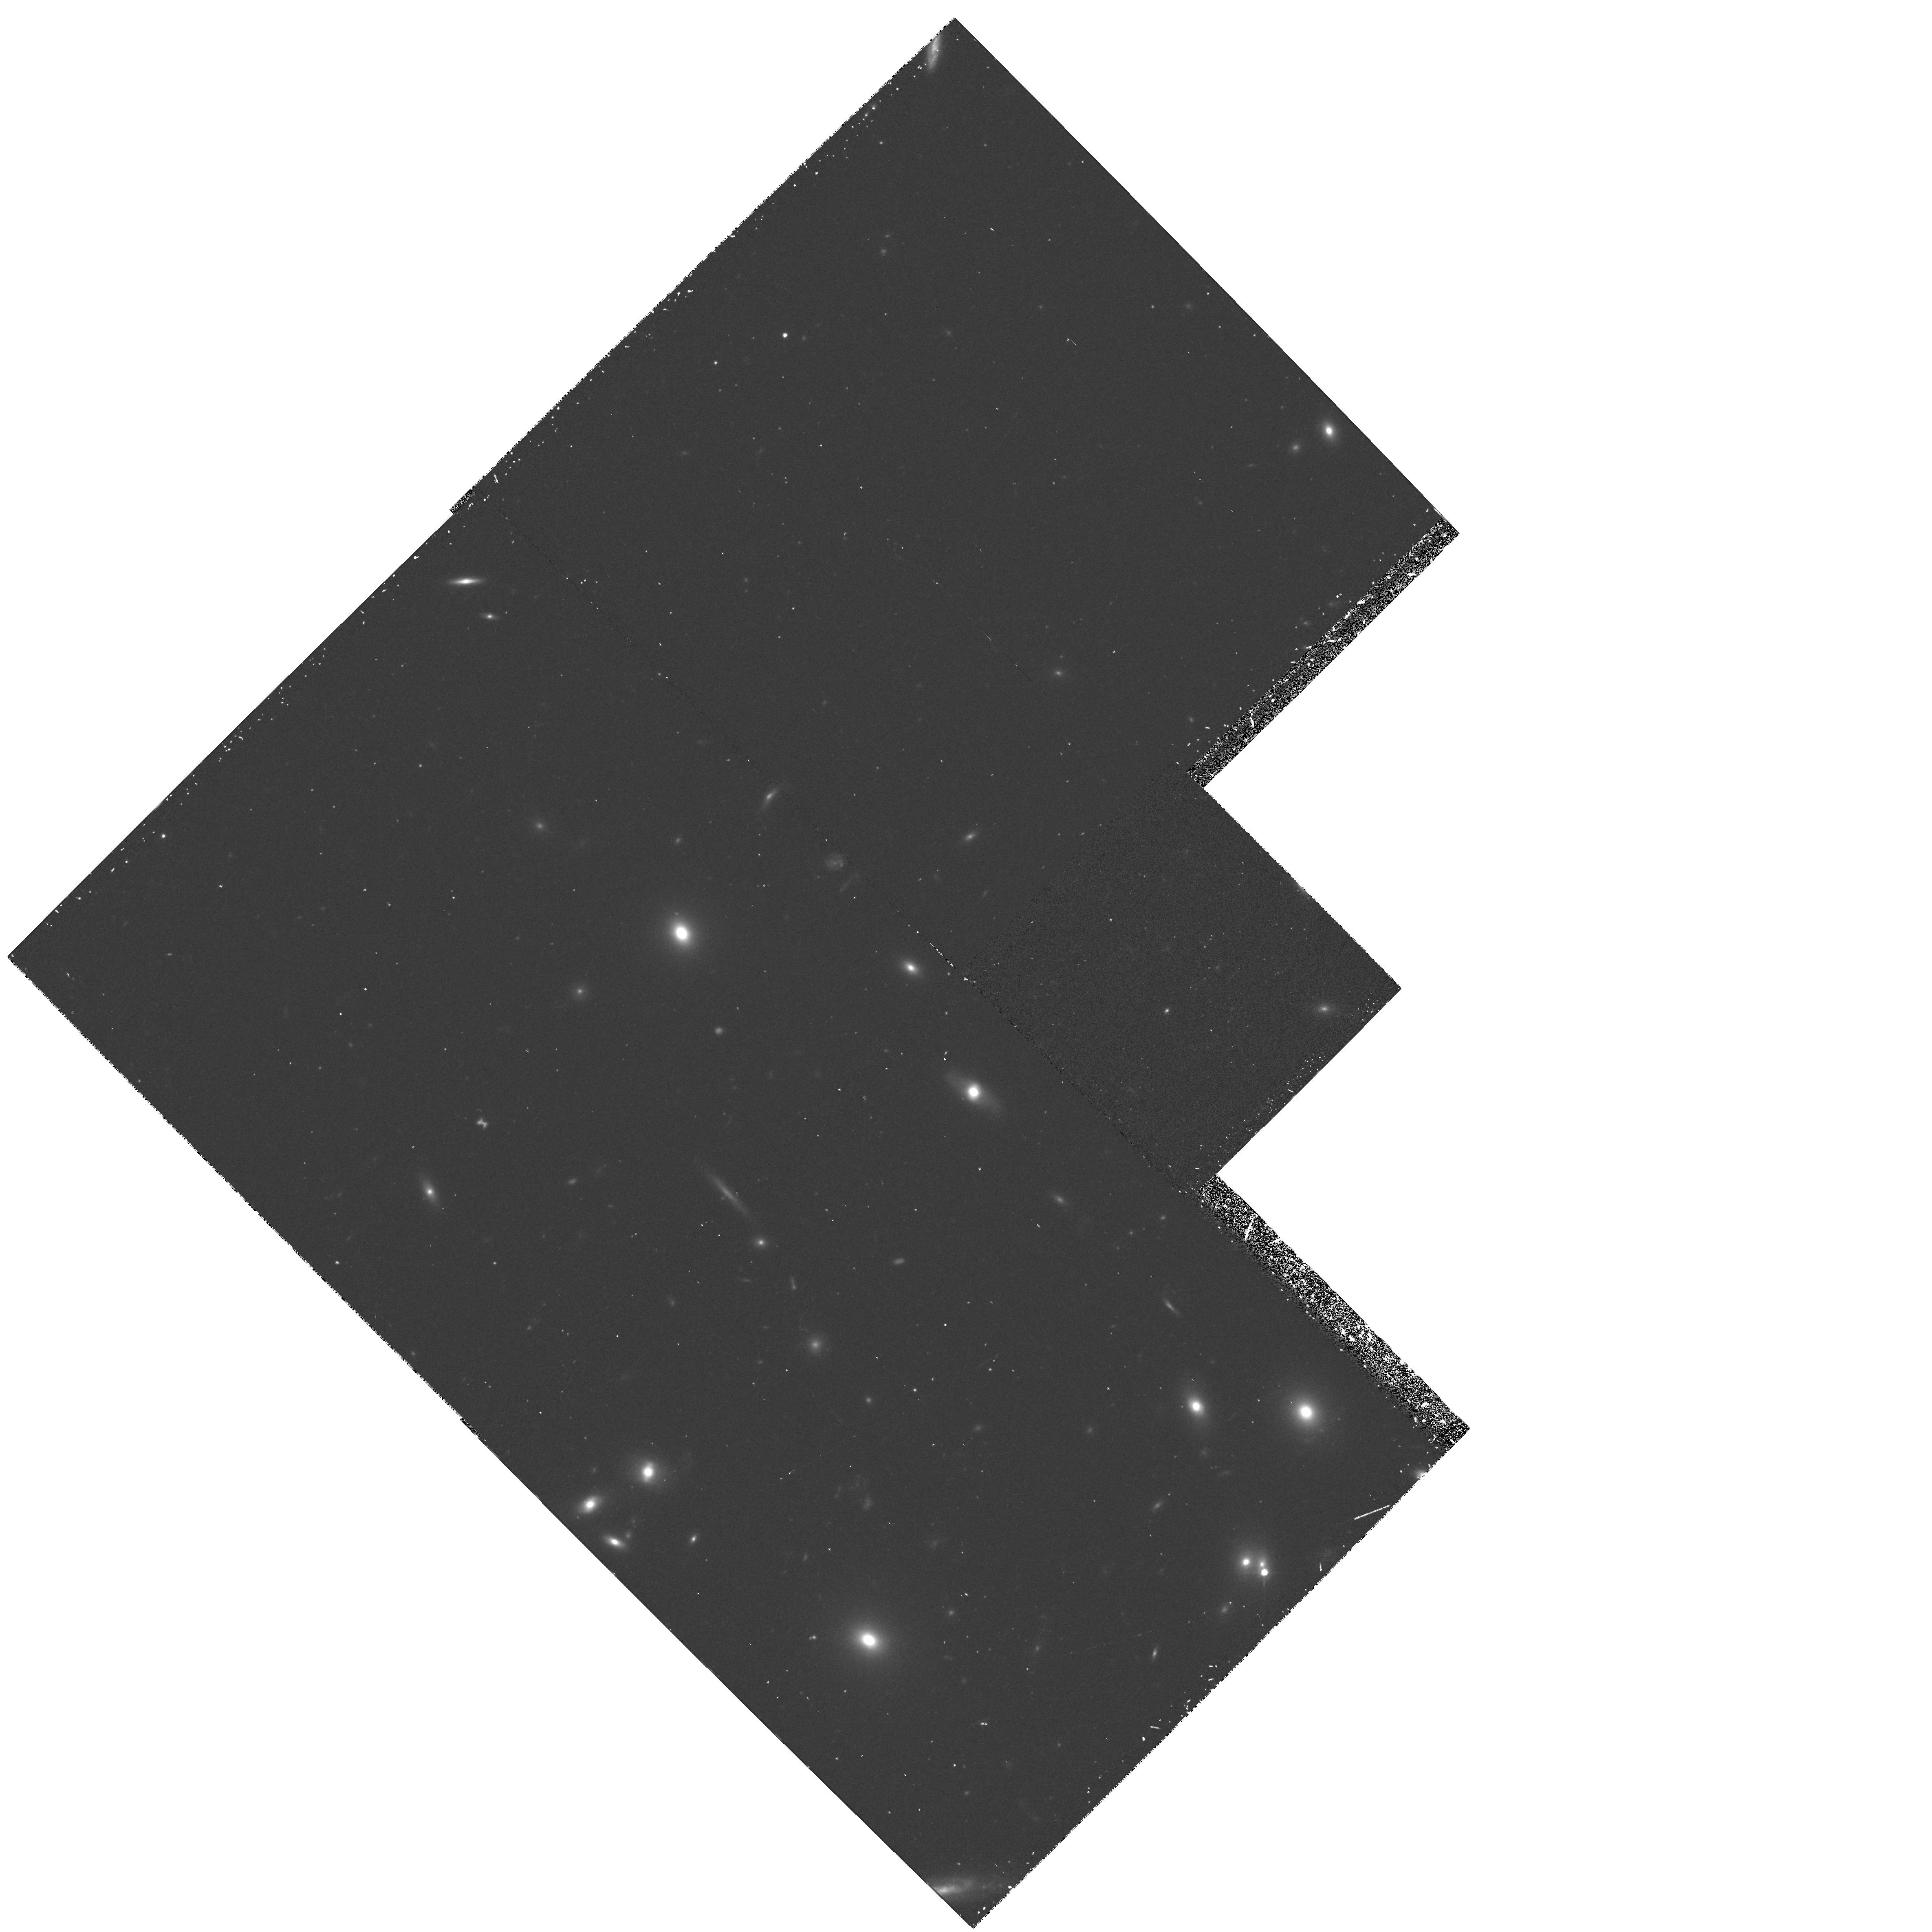
Target: A1689-3. Instrument: WFPC2/PC. Filter: F814W. Exposure: 38 min. Observation ID: hst_5993_03_wfpc2_pc_f814w_u2w903

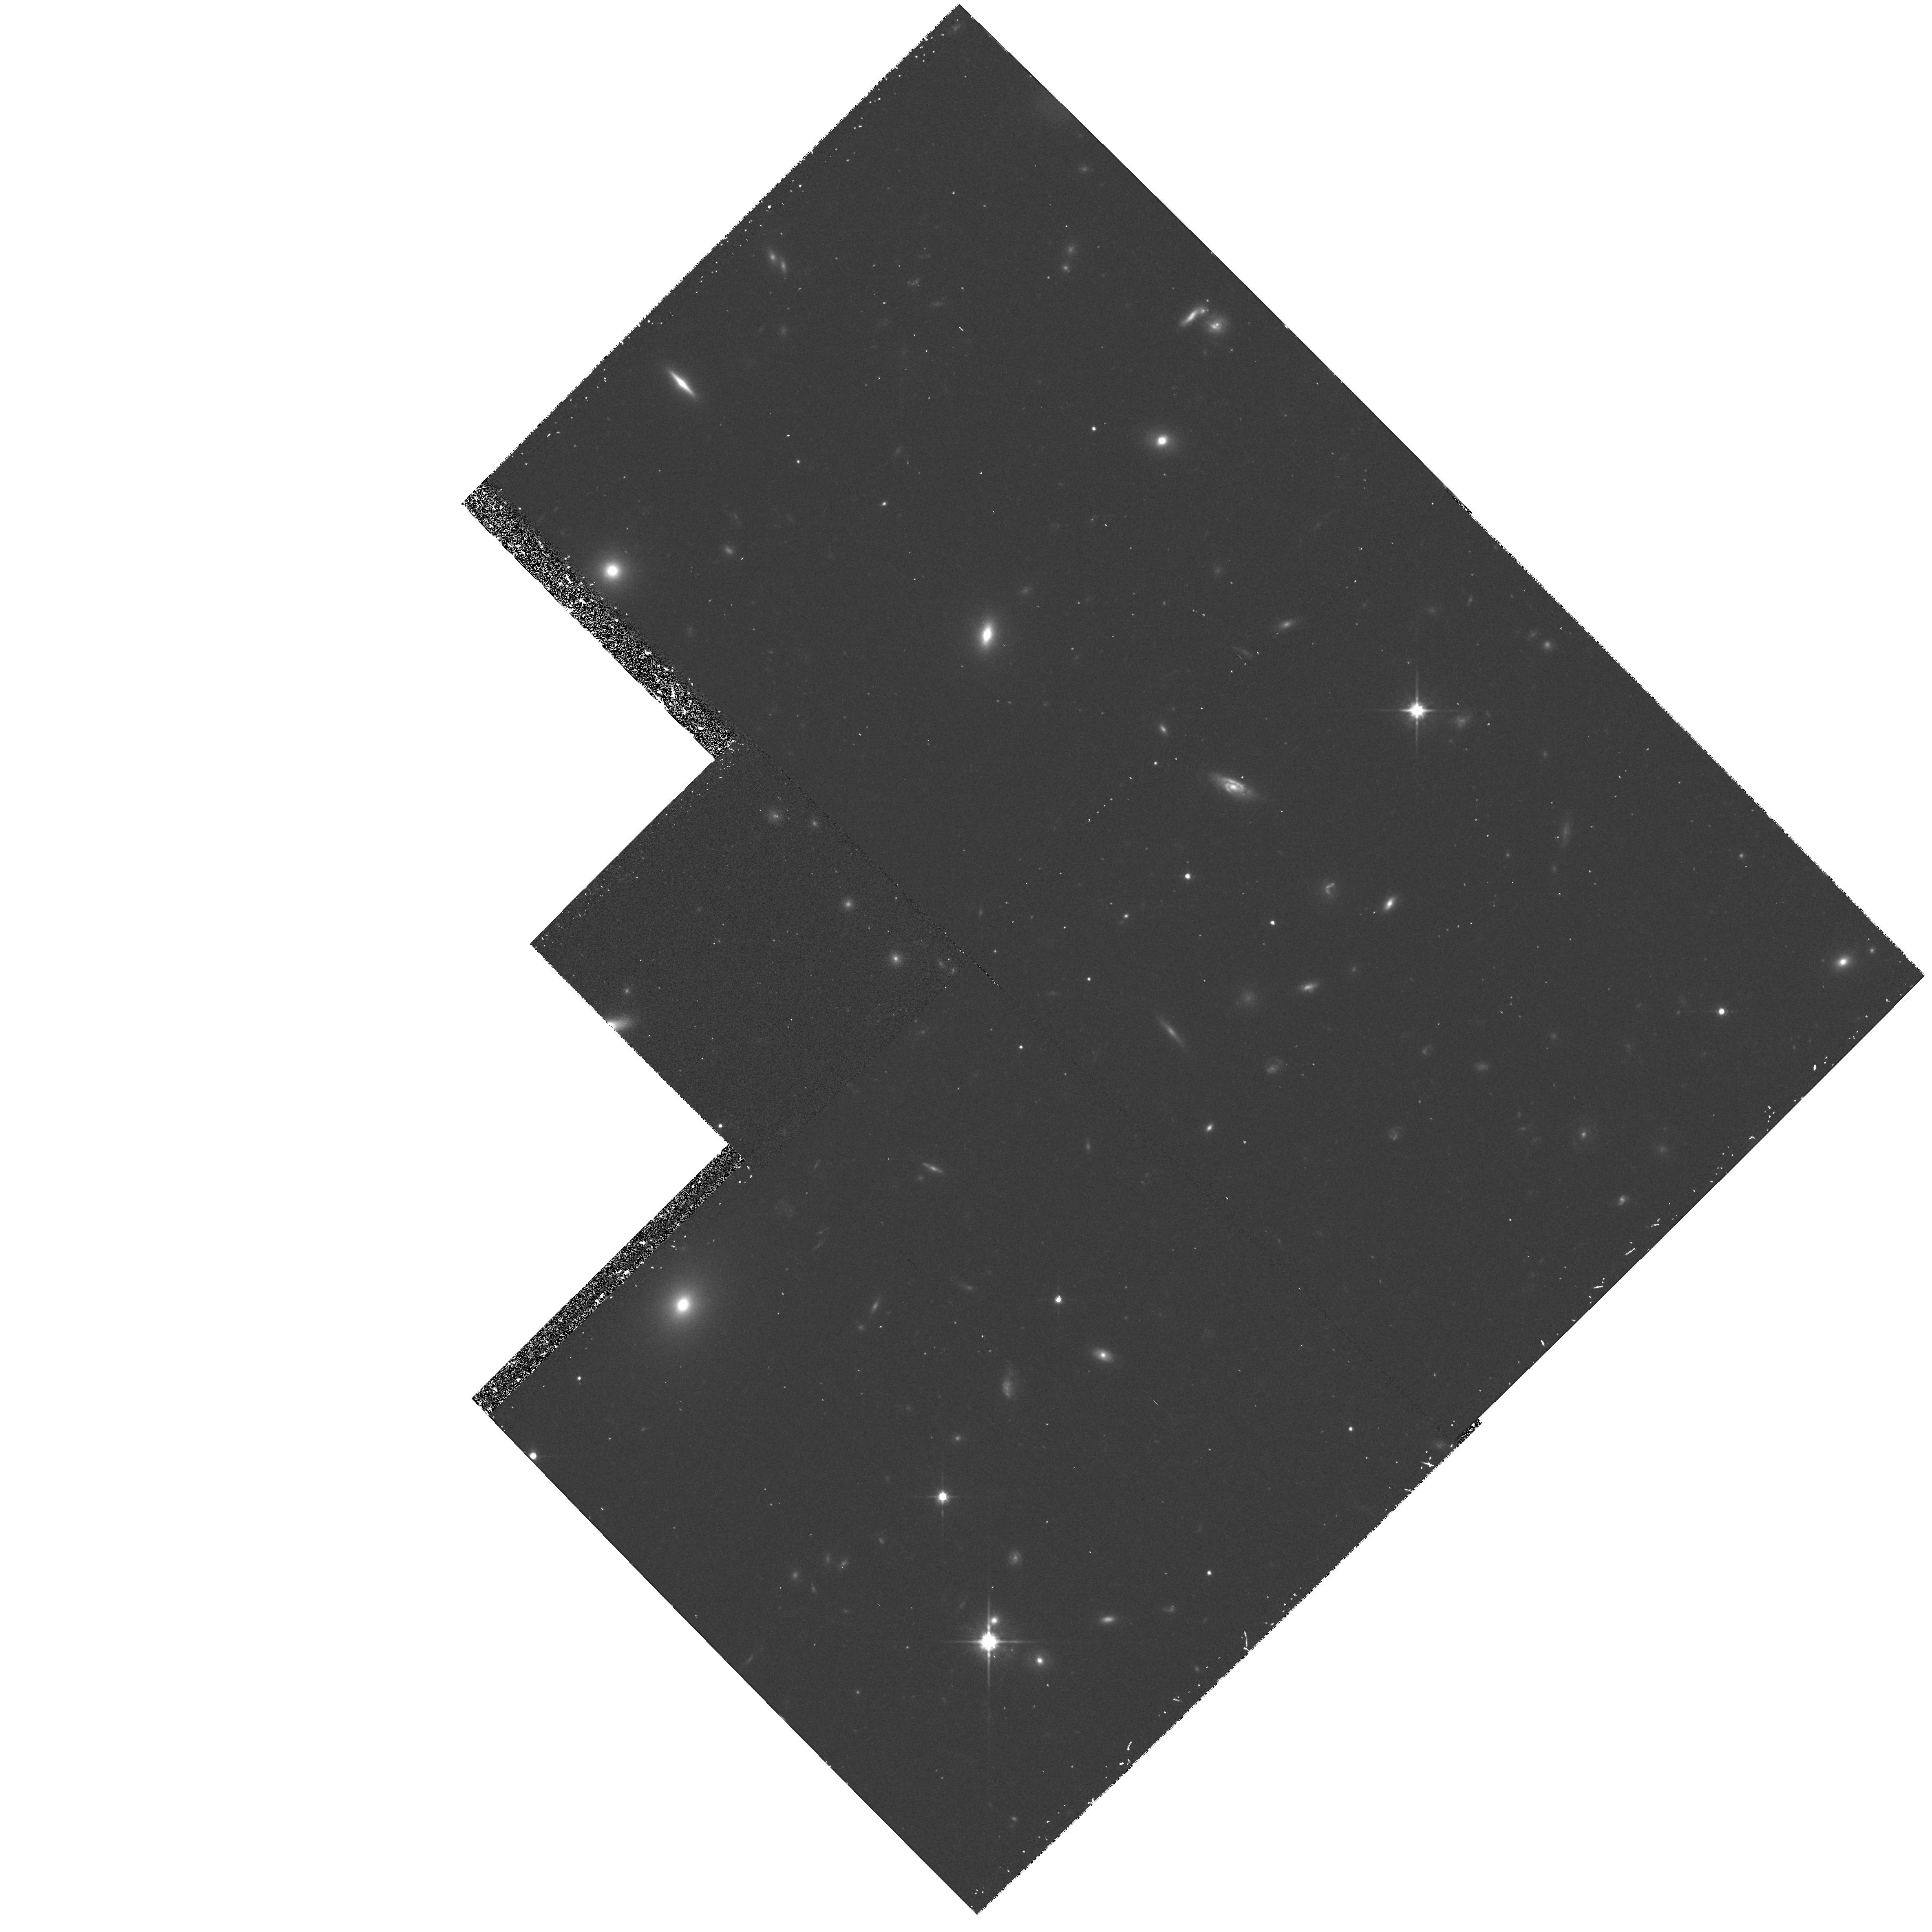
Target: A1689-14. Instrument: WFPC2/PC. Filter: F814W. Exposure: 38 min. Observation ID: hst_5993_14_wfpc2_pc_f814w_u2w914

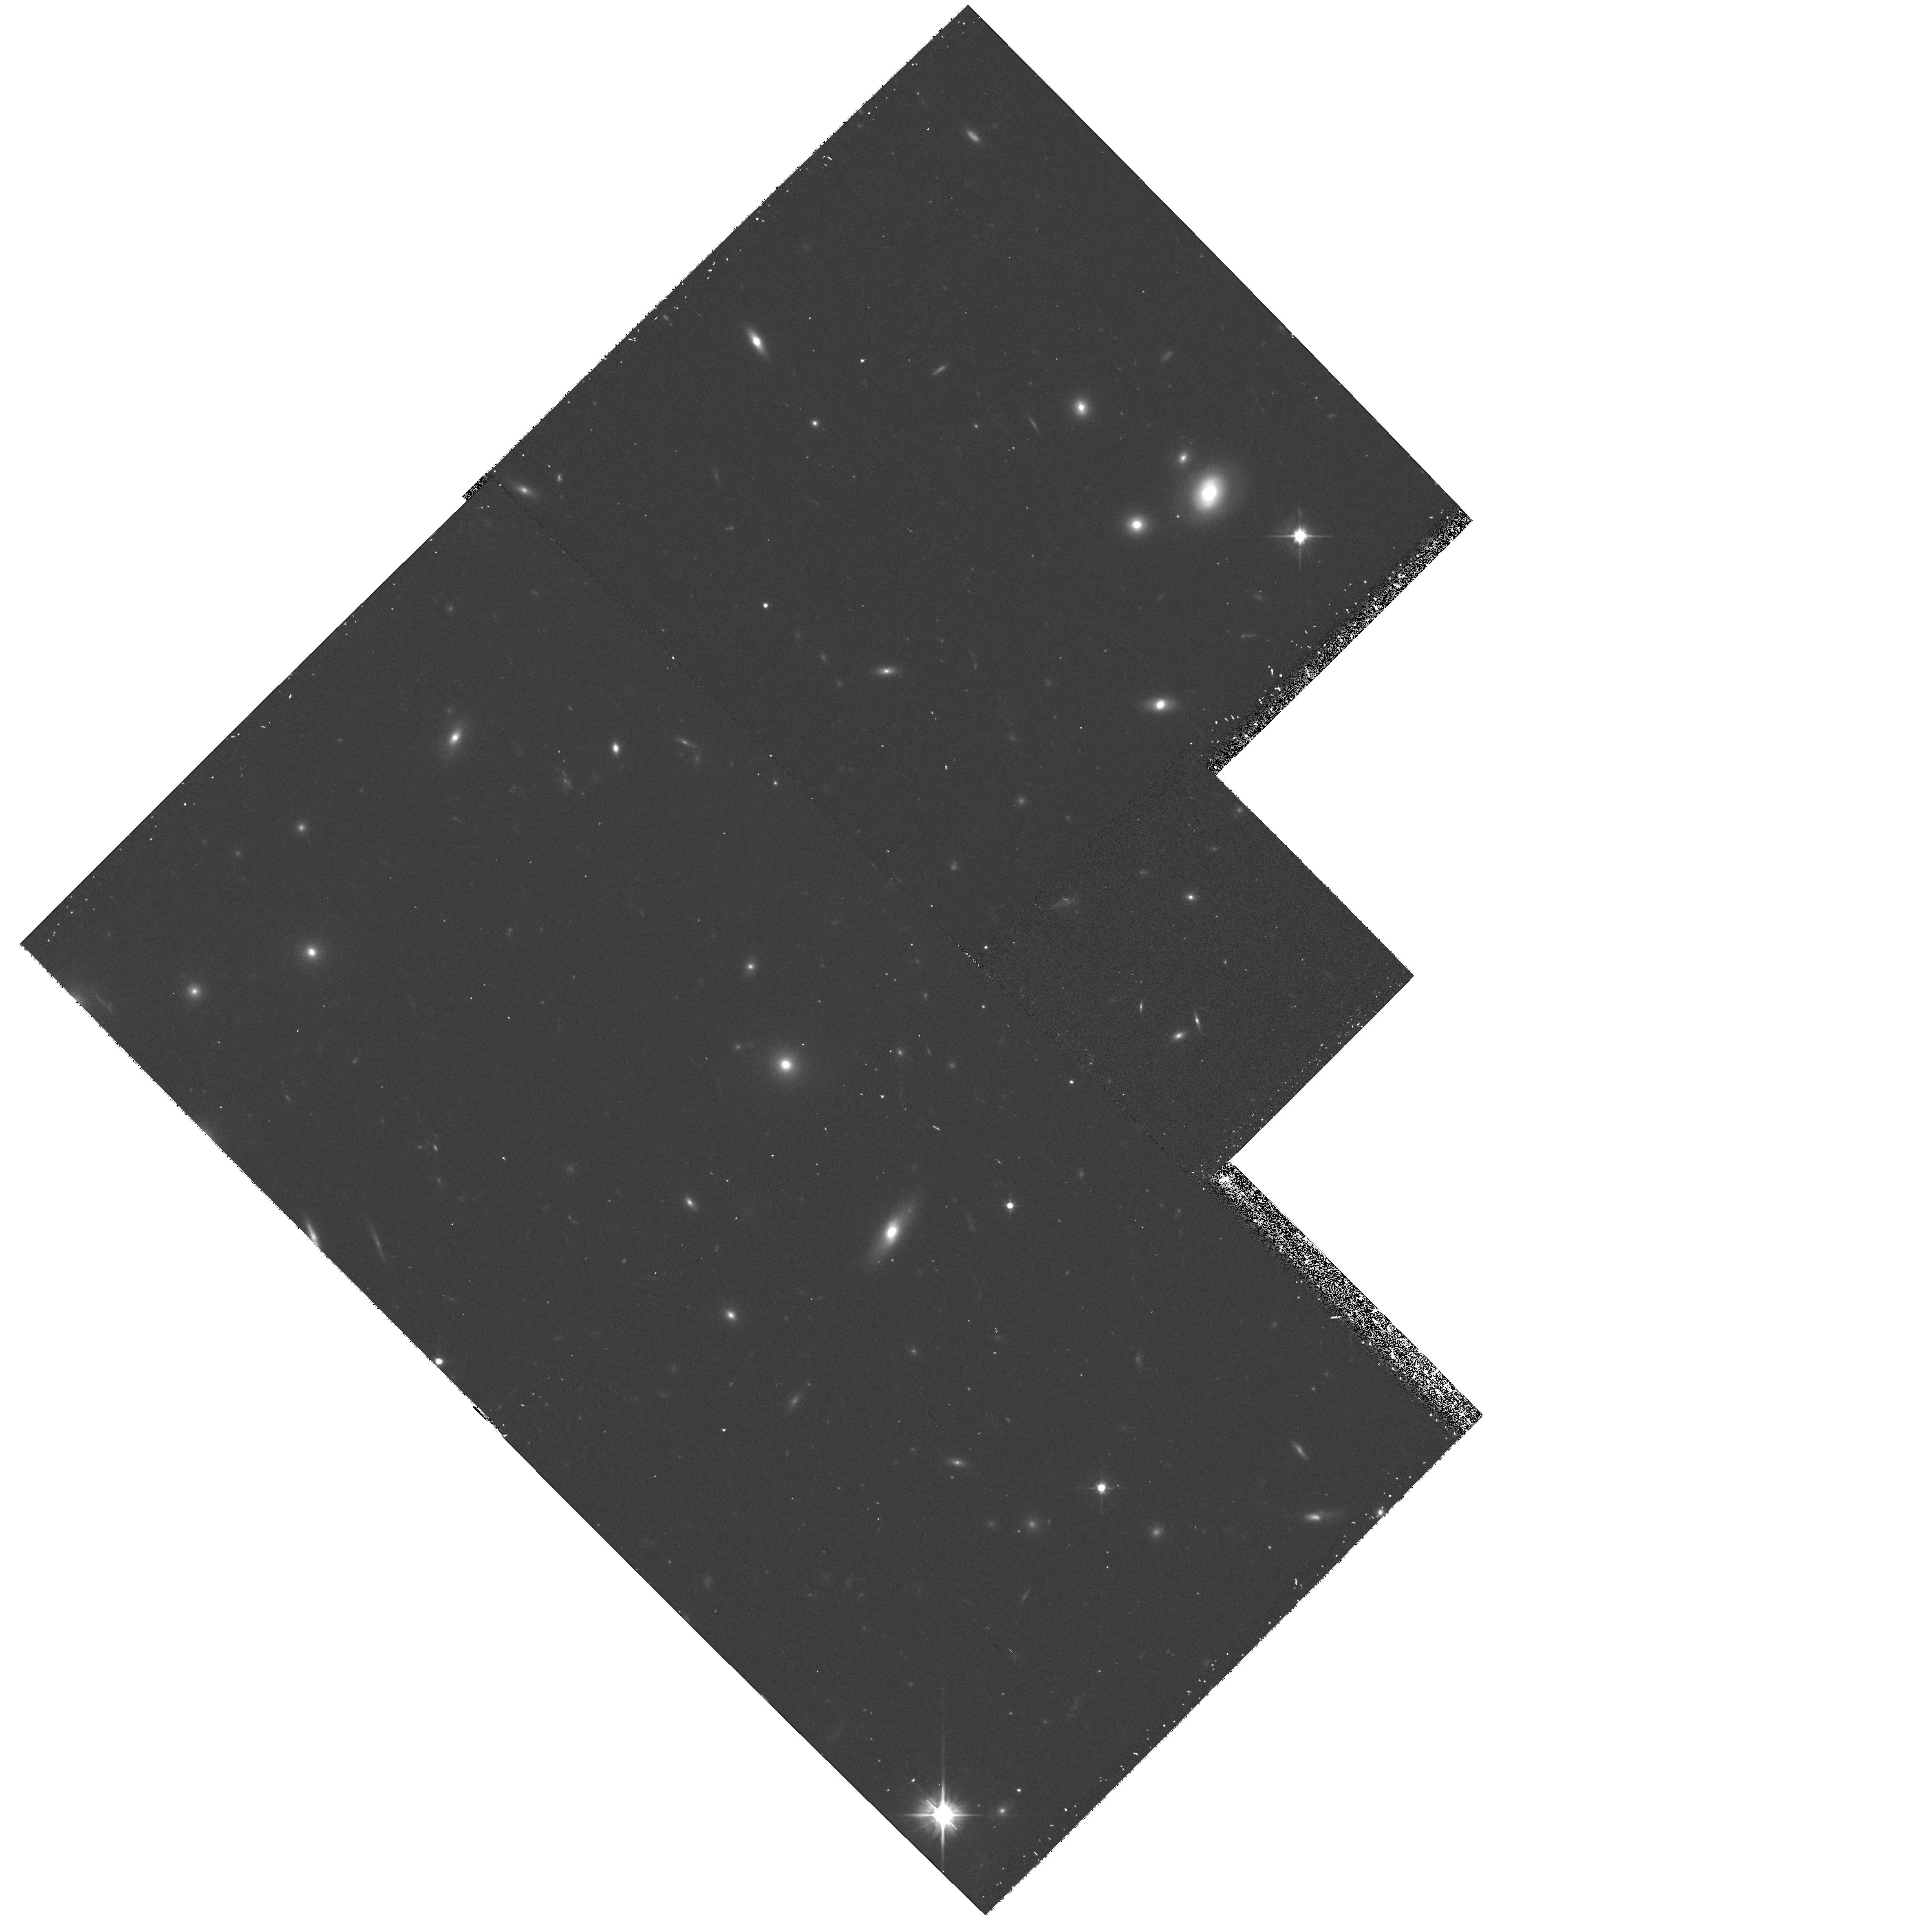
Target: A1689-12. Instrument: WFPC2/PC. Filter: F606W. Exposure: 30 min. Observation ID: hst_5993_12_wfpc2_pc_f606w_u2w912

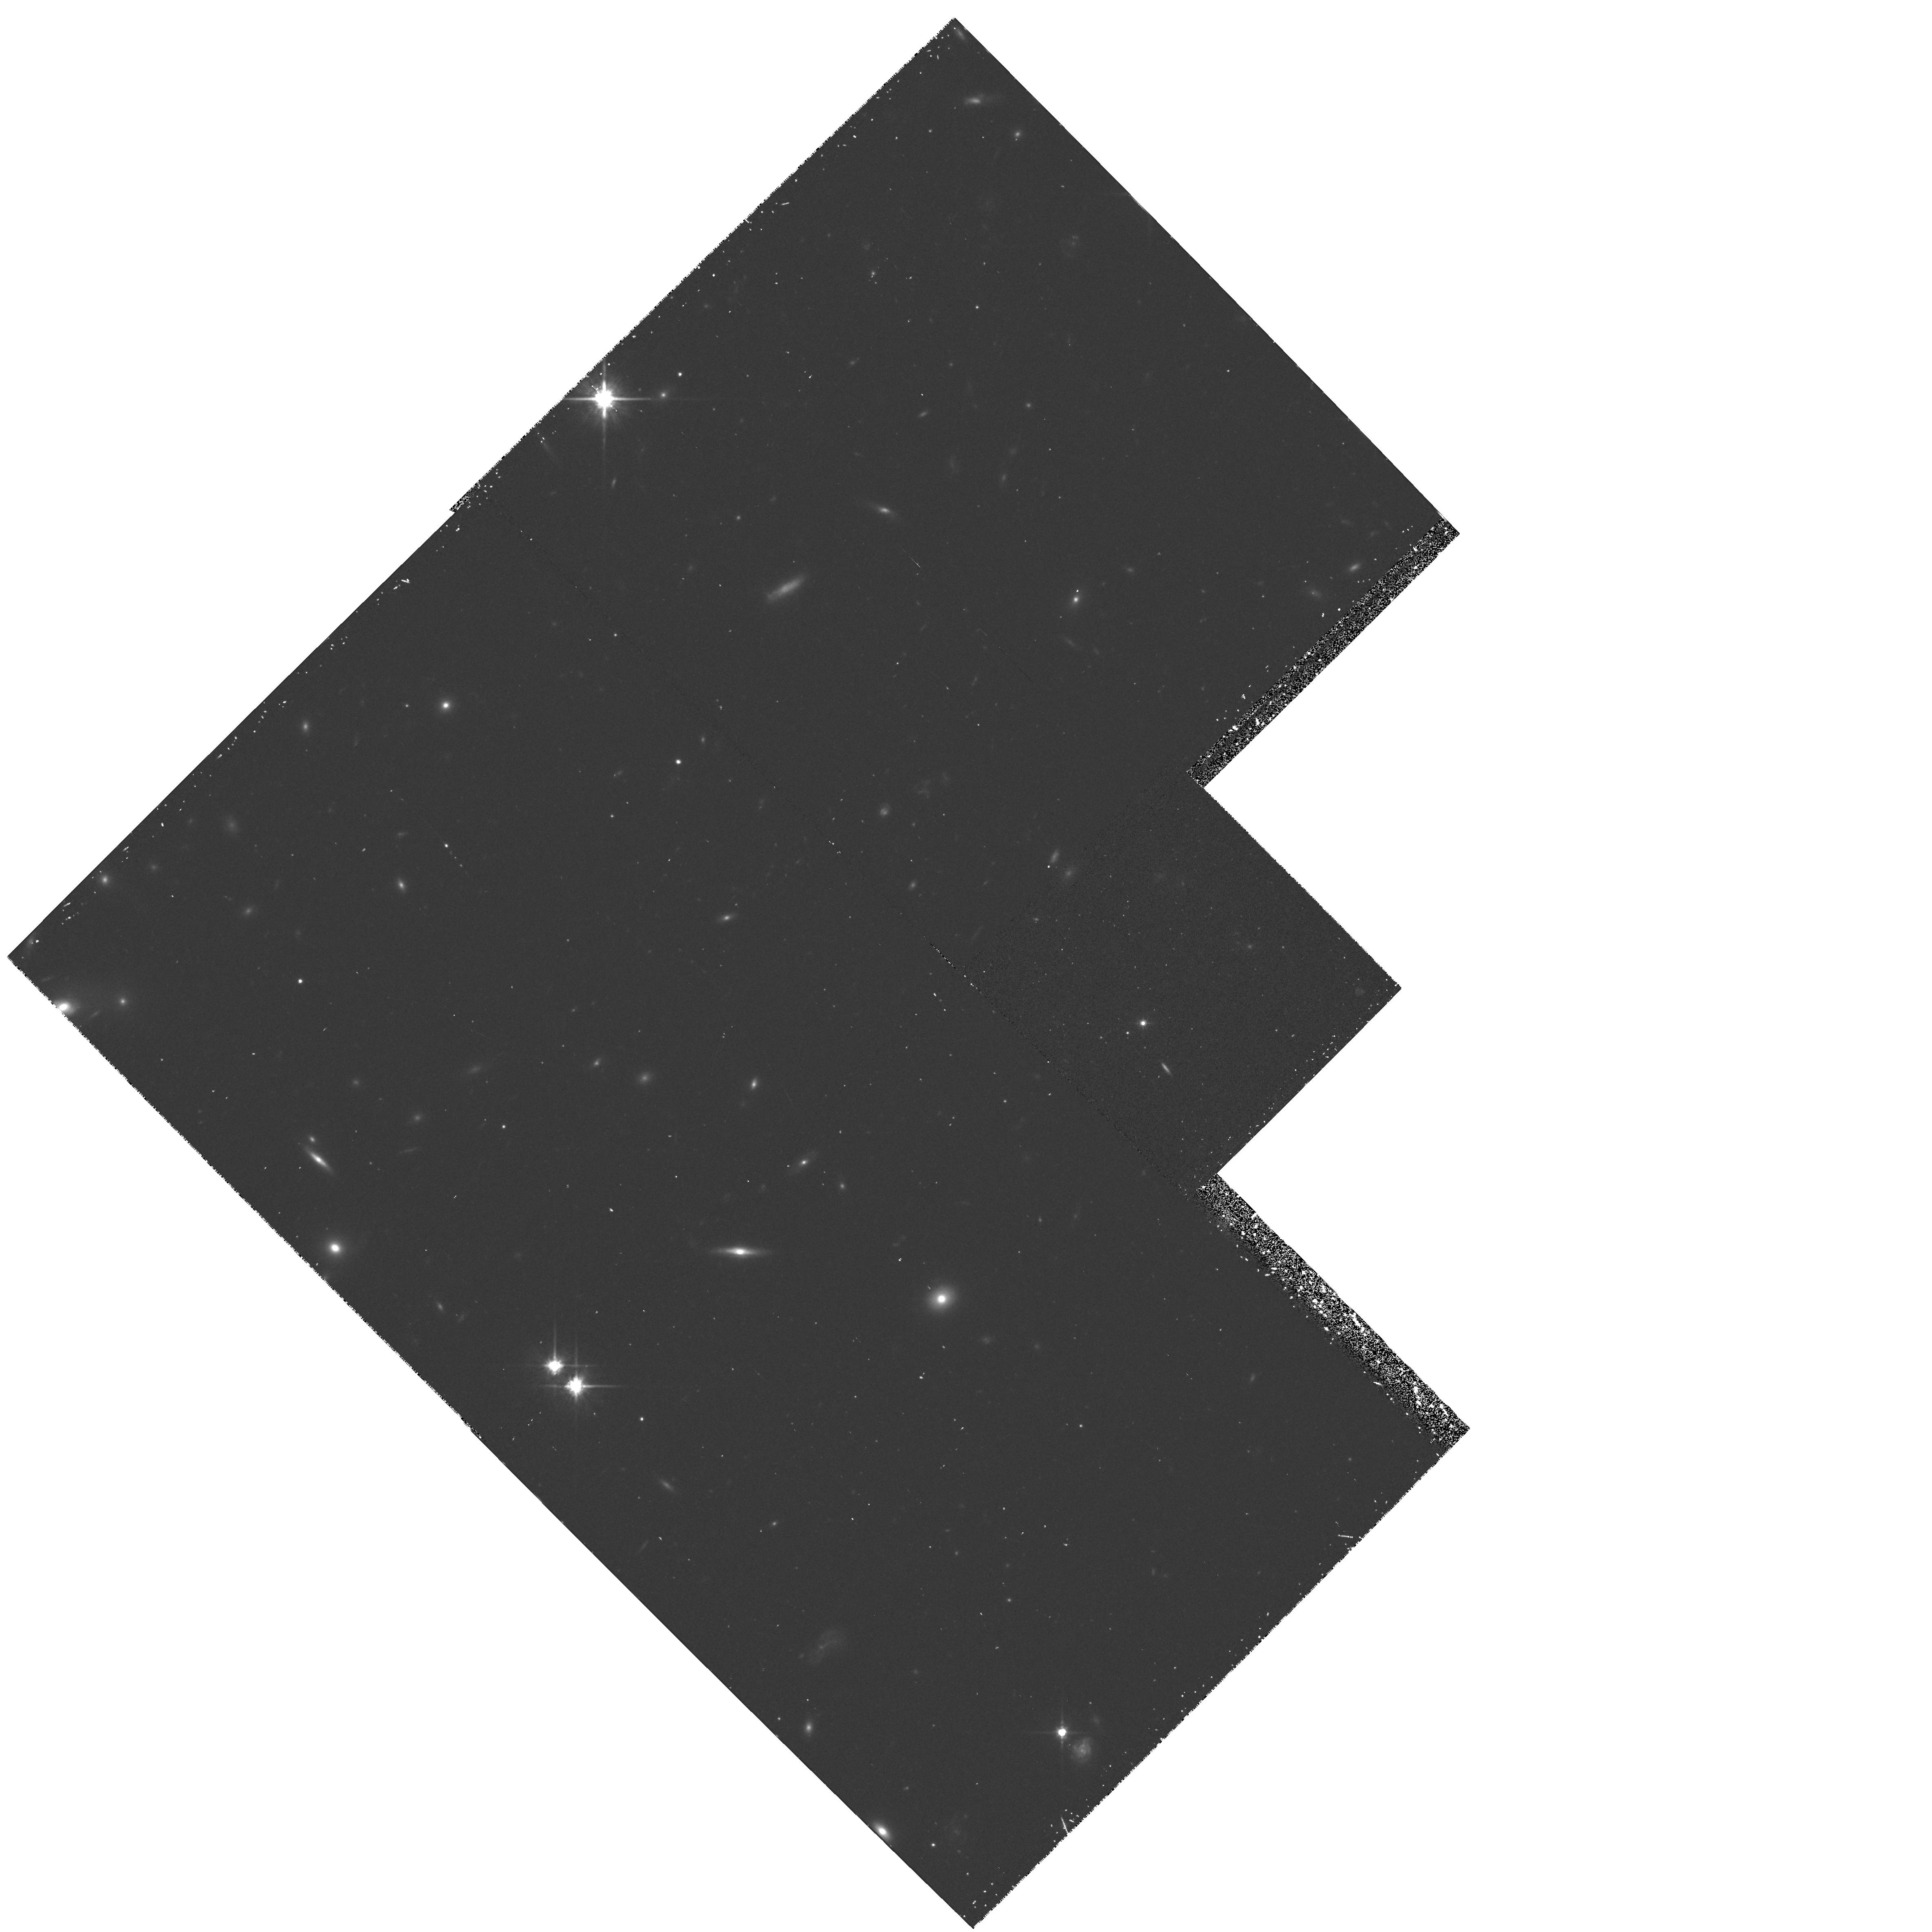
Target: A1689-15. Instrument: WFPC2/PC. Filter: F814W. Exposure: 38 min. Observation ID: hst_5993_15_wfpc2_pc_f814w_u2w915

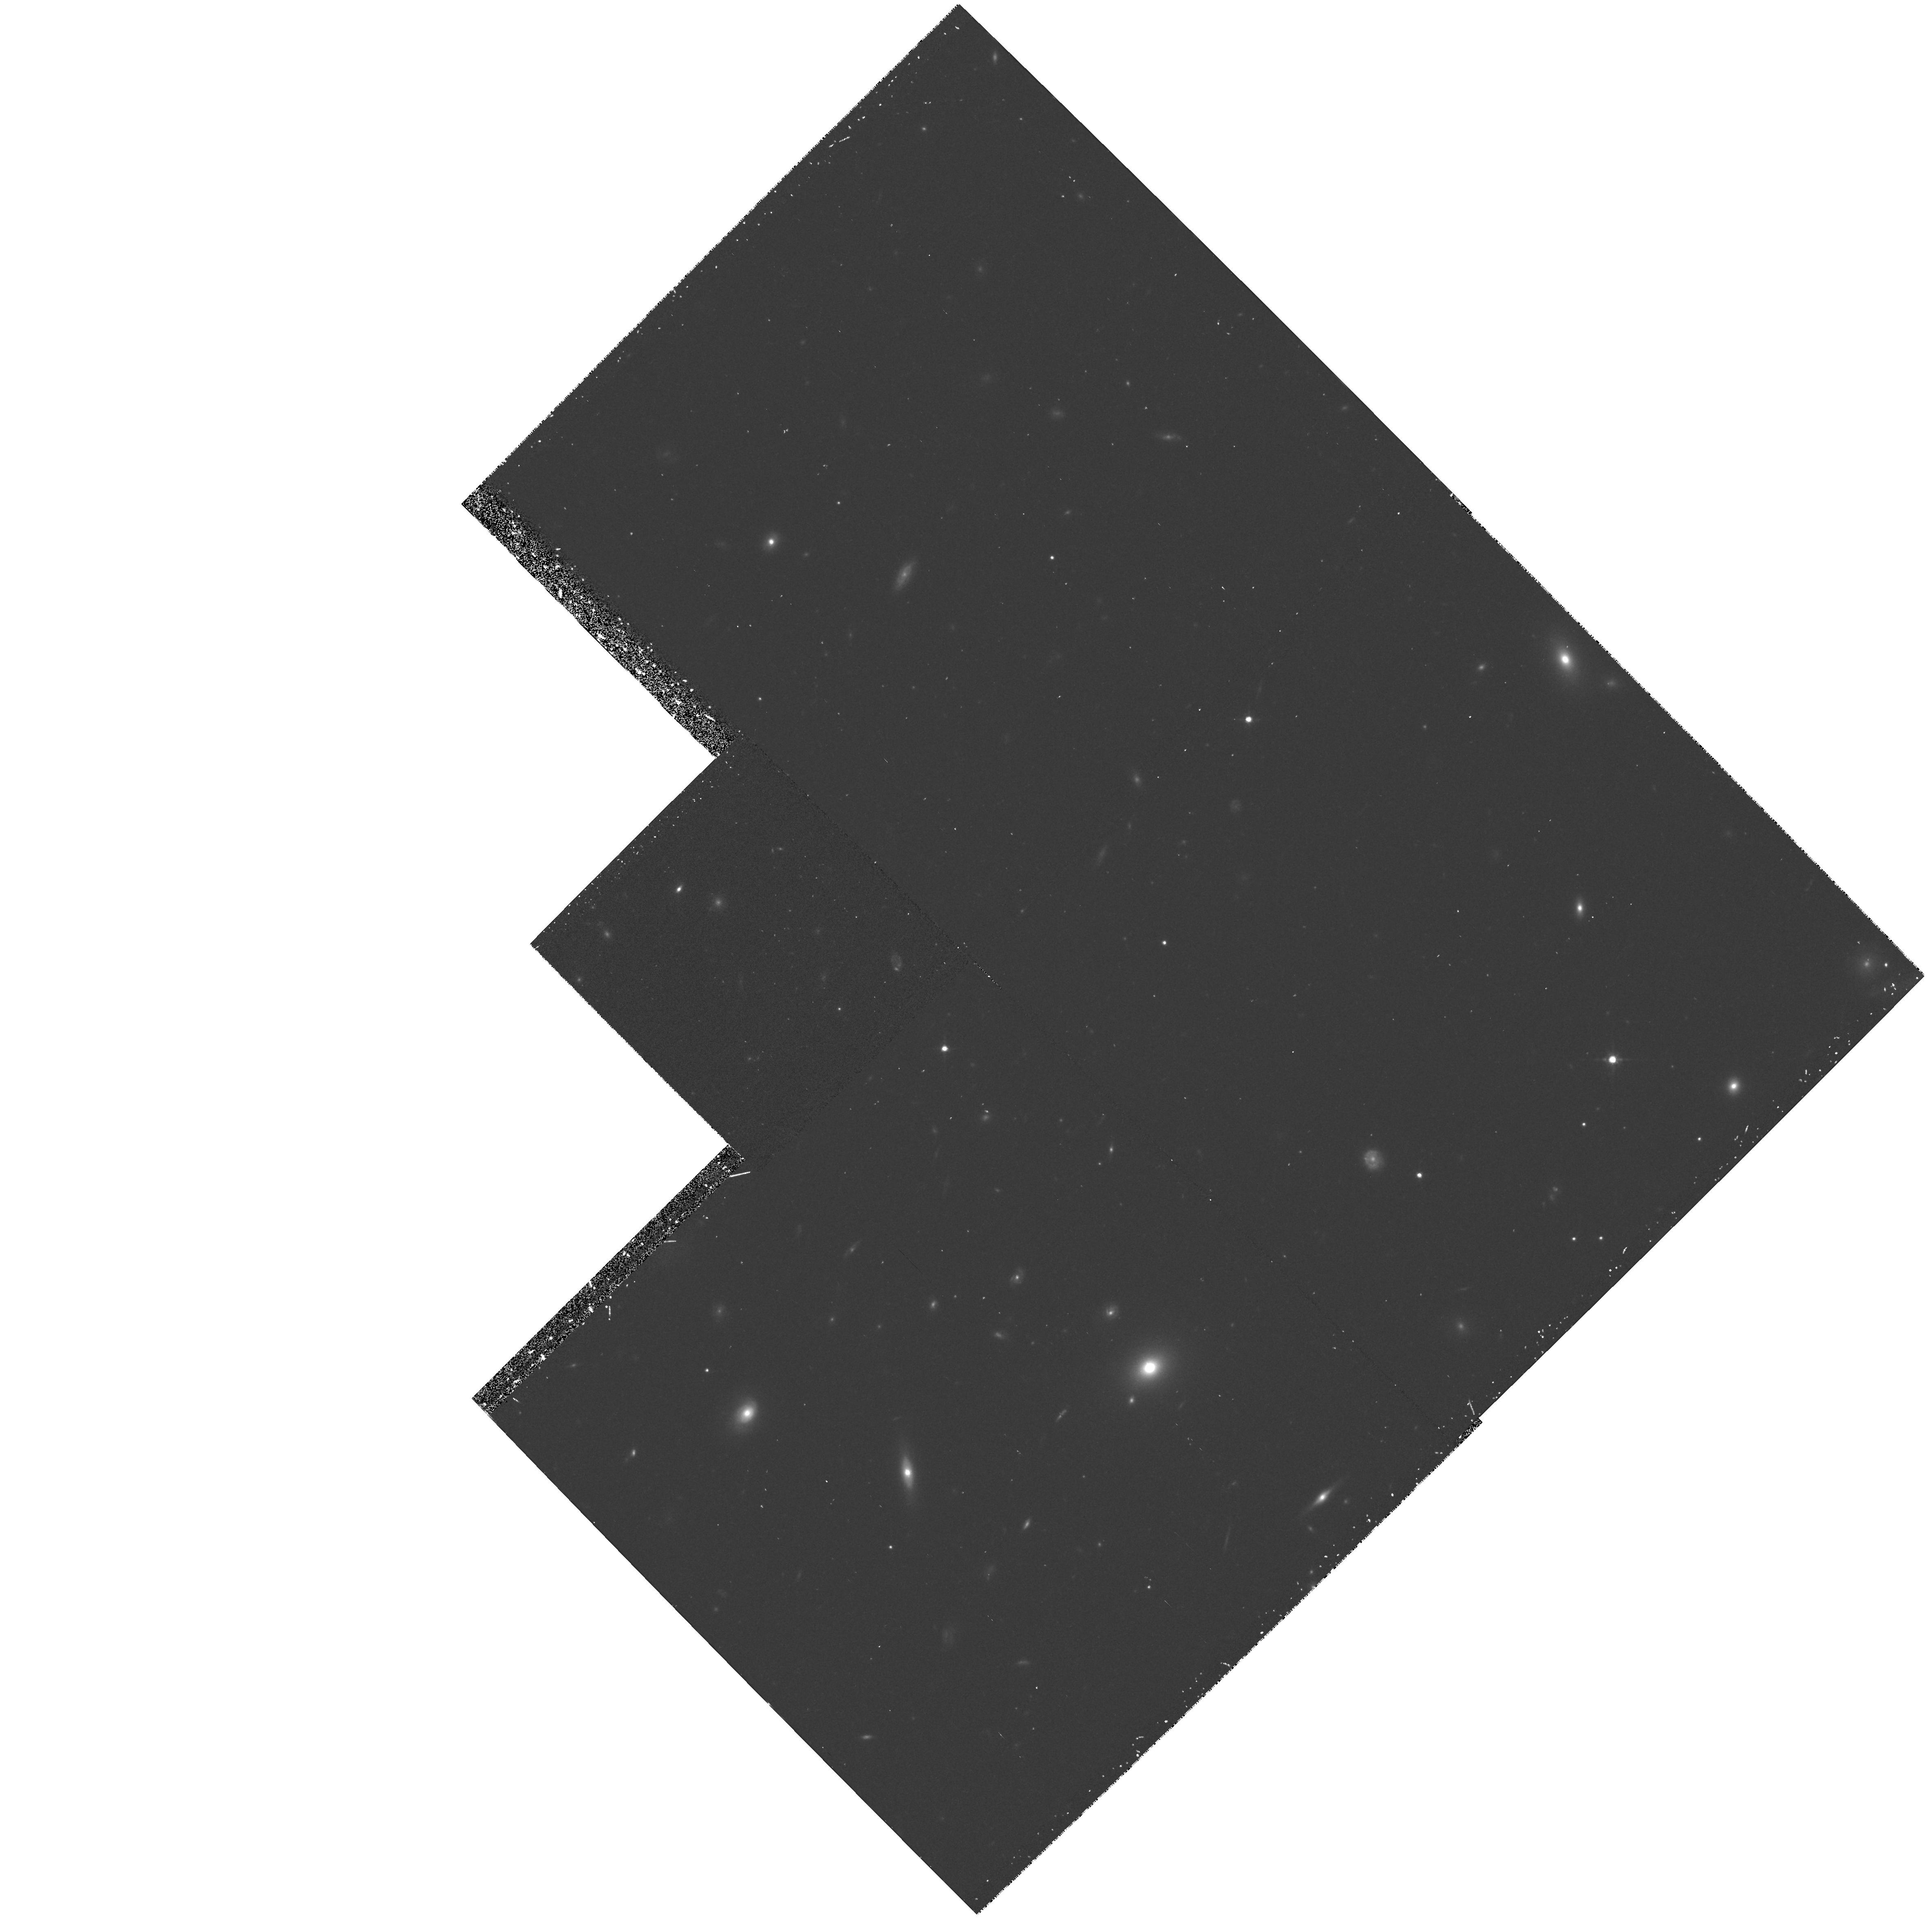
Target: A1689-2. Instrument: WFPC2/PC. Filter: F814W. Exposure: 38 min. Observation ID: hst_5993_02_wfpc2_pc_f814w_u2w902

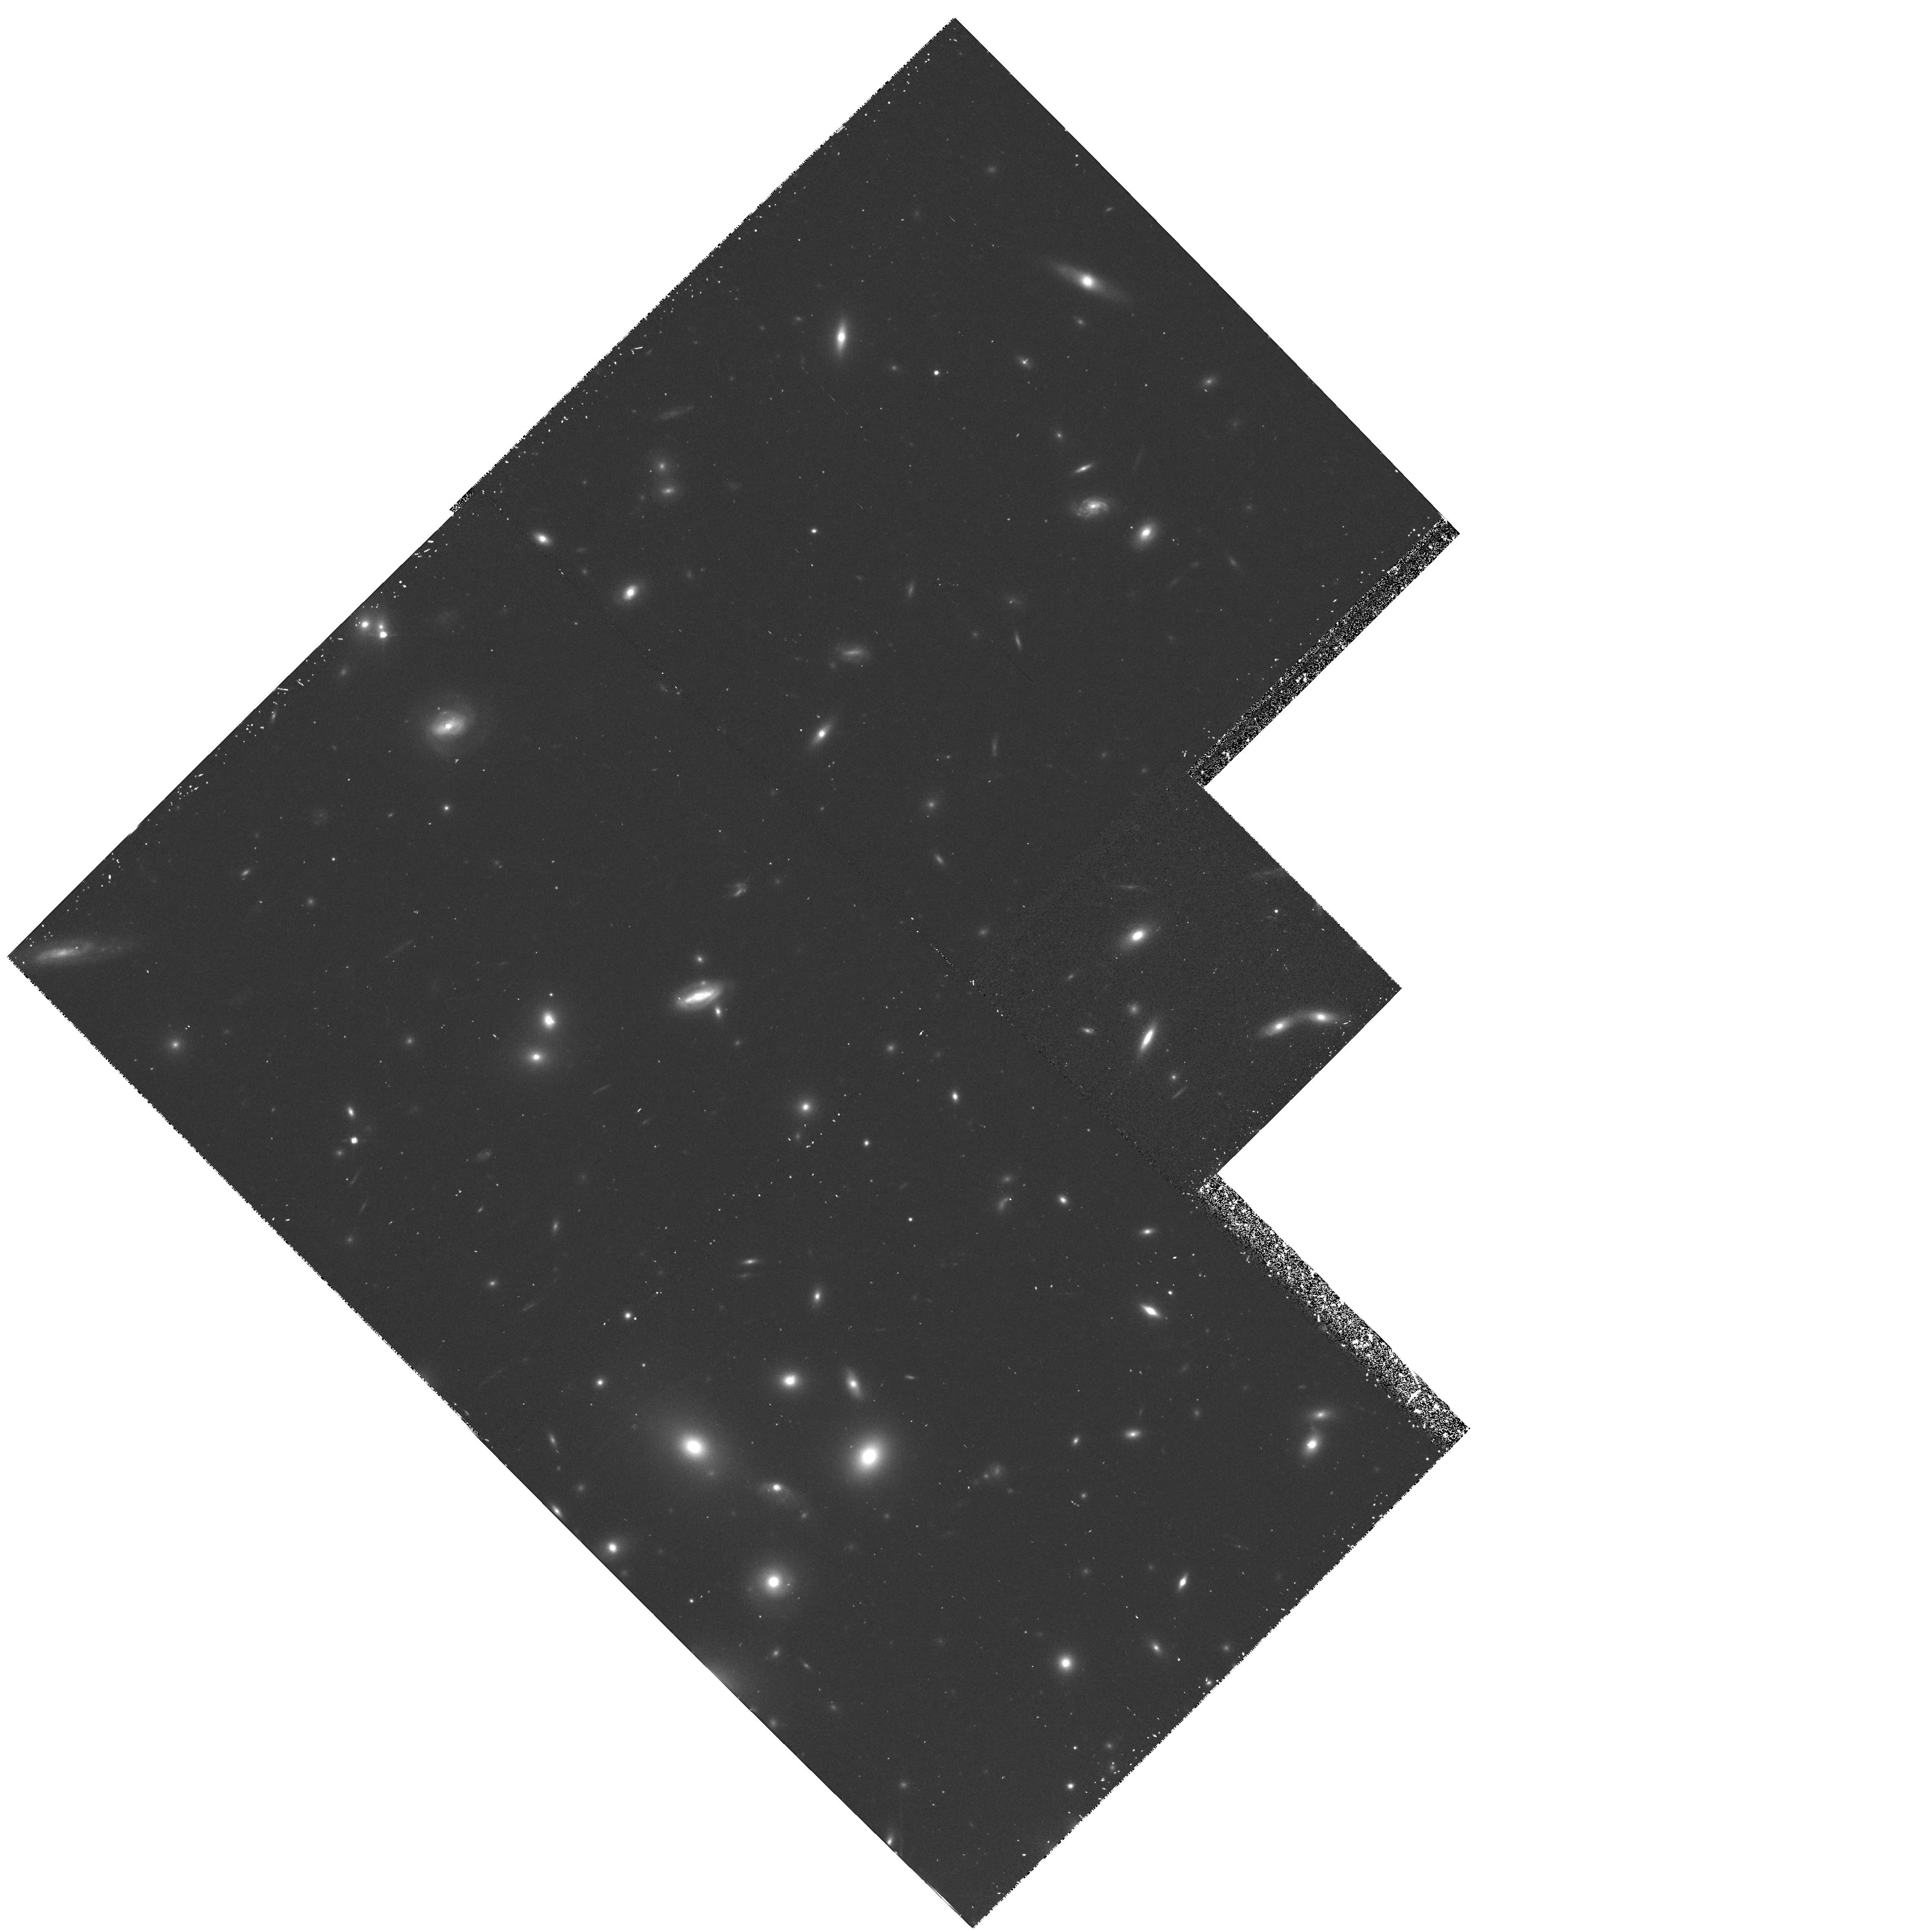
Target: A1689-7. Instrument: WFPC2/PC. Filter: F814W. Exposure: 38 min. Observation ID: hst_5993_07_wfpc2_pc_f814w_u2w907

Dark Matter Distribution in A1689 from Gravitational Lensing (PI: Kaiser, Nick)

We propose an extensive photometric survey of the galaxies lying behind the exceptional gravitational lens cluster A1689. The distortion of these images has been mapped from the ground, and shows the strongest signal to date, but the signal to noise is still limited. Using real WFPC2 images we show that with 2 orbits on each of 22 fields covering the cluster we will obtain ~ 10^4 galaxies over a region extending to ~ 0.9 h^-1Mpc from the cluster centre. This is a much higher surface density of objects than is feasible from the ground, and the shapes of these intrinsically small galaxies will be much better measured. With these data we will reconstruct the projected mass density to larger radii and with much greater precision and spatial resolution than hitherto possible allowing detailed measurement of the profile and subtructure in the dark matter. We will also find a substantial number of highly distorted objects lying near the critical lines, which will provide detailed information on the potential in the cluster centre. These data will provide the most precise measurement of the large-scale dark-matter distribution to date, and will place fundamental constraints on the composition of the dark matter and its relation to luminous galaxies.